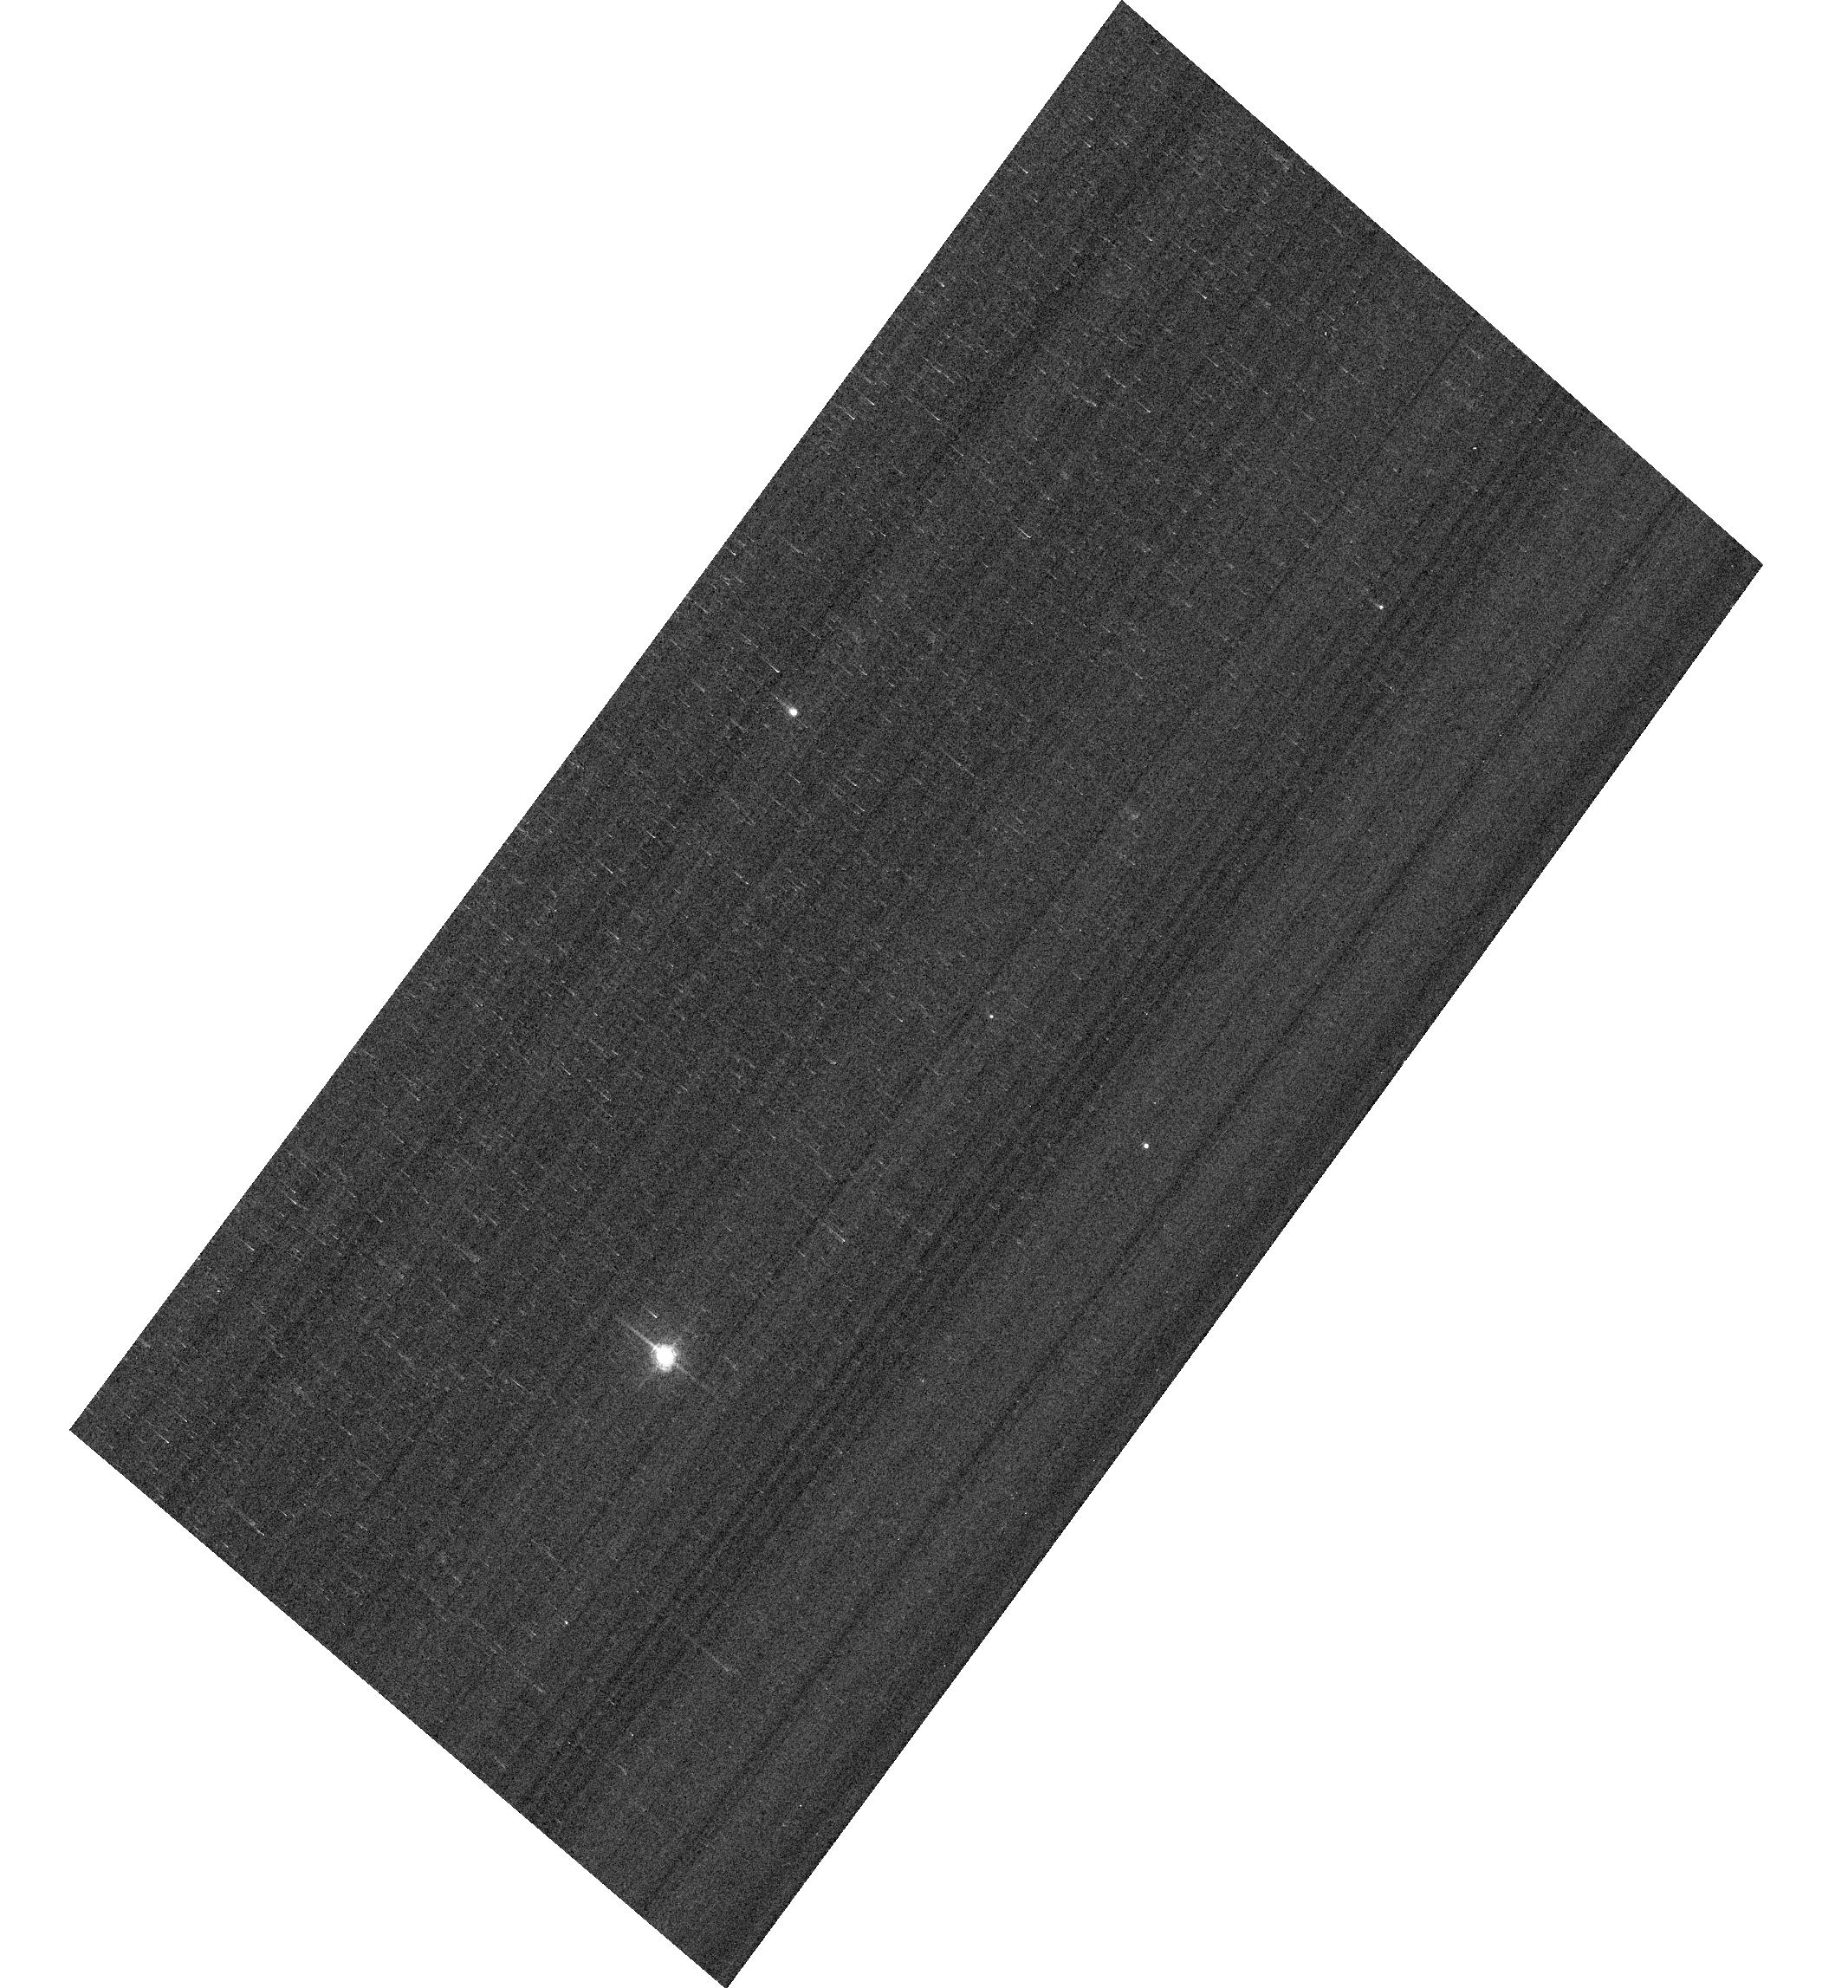
Target: KF08T3. Instrument: ACS/WFC. Filter: F658N. Exposure: 2 min. Observation ID: hst_14863_05_acs_wfc_f658n_jdd705

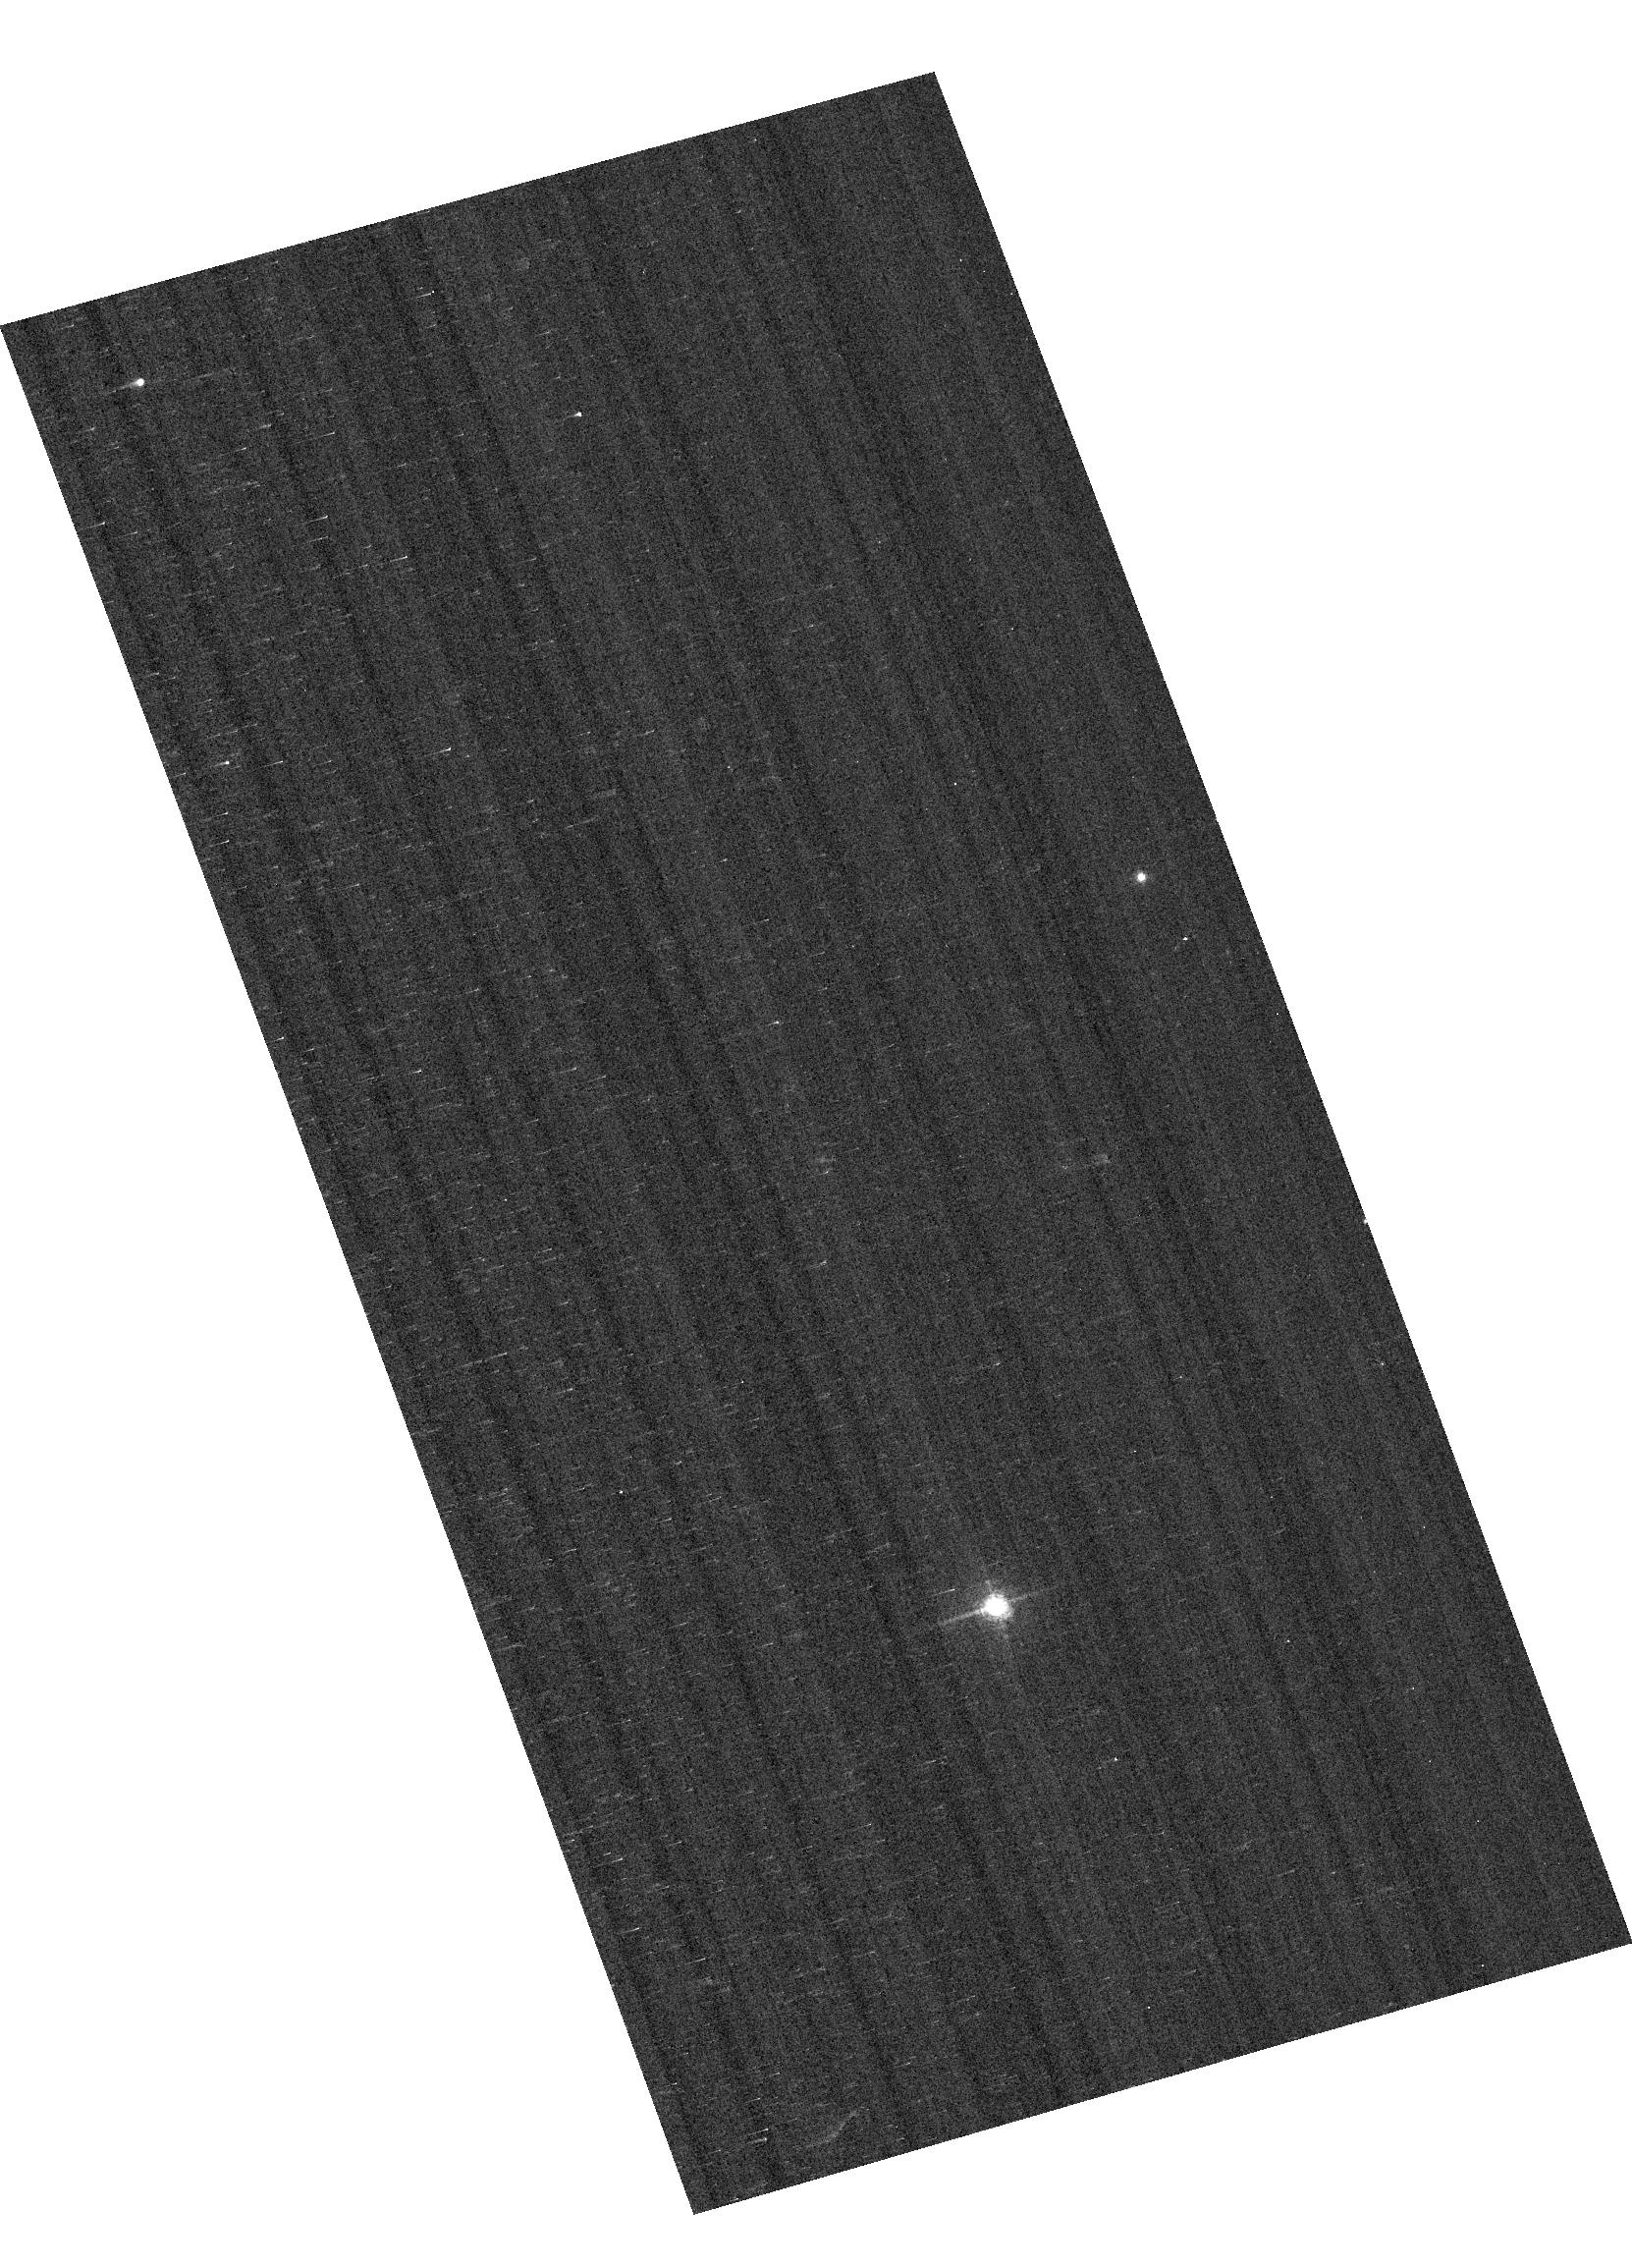
Target: KF08T3. Instrument: ACS/WFC. Filter: F658N. Exposure: 2 min. Observation ID: hst_14863_04_acs_wfc_f658n_jdd704

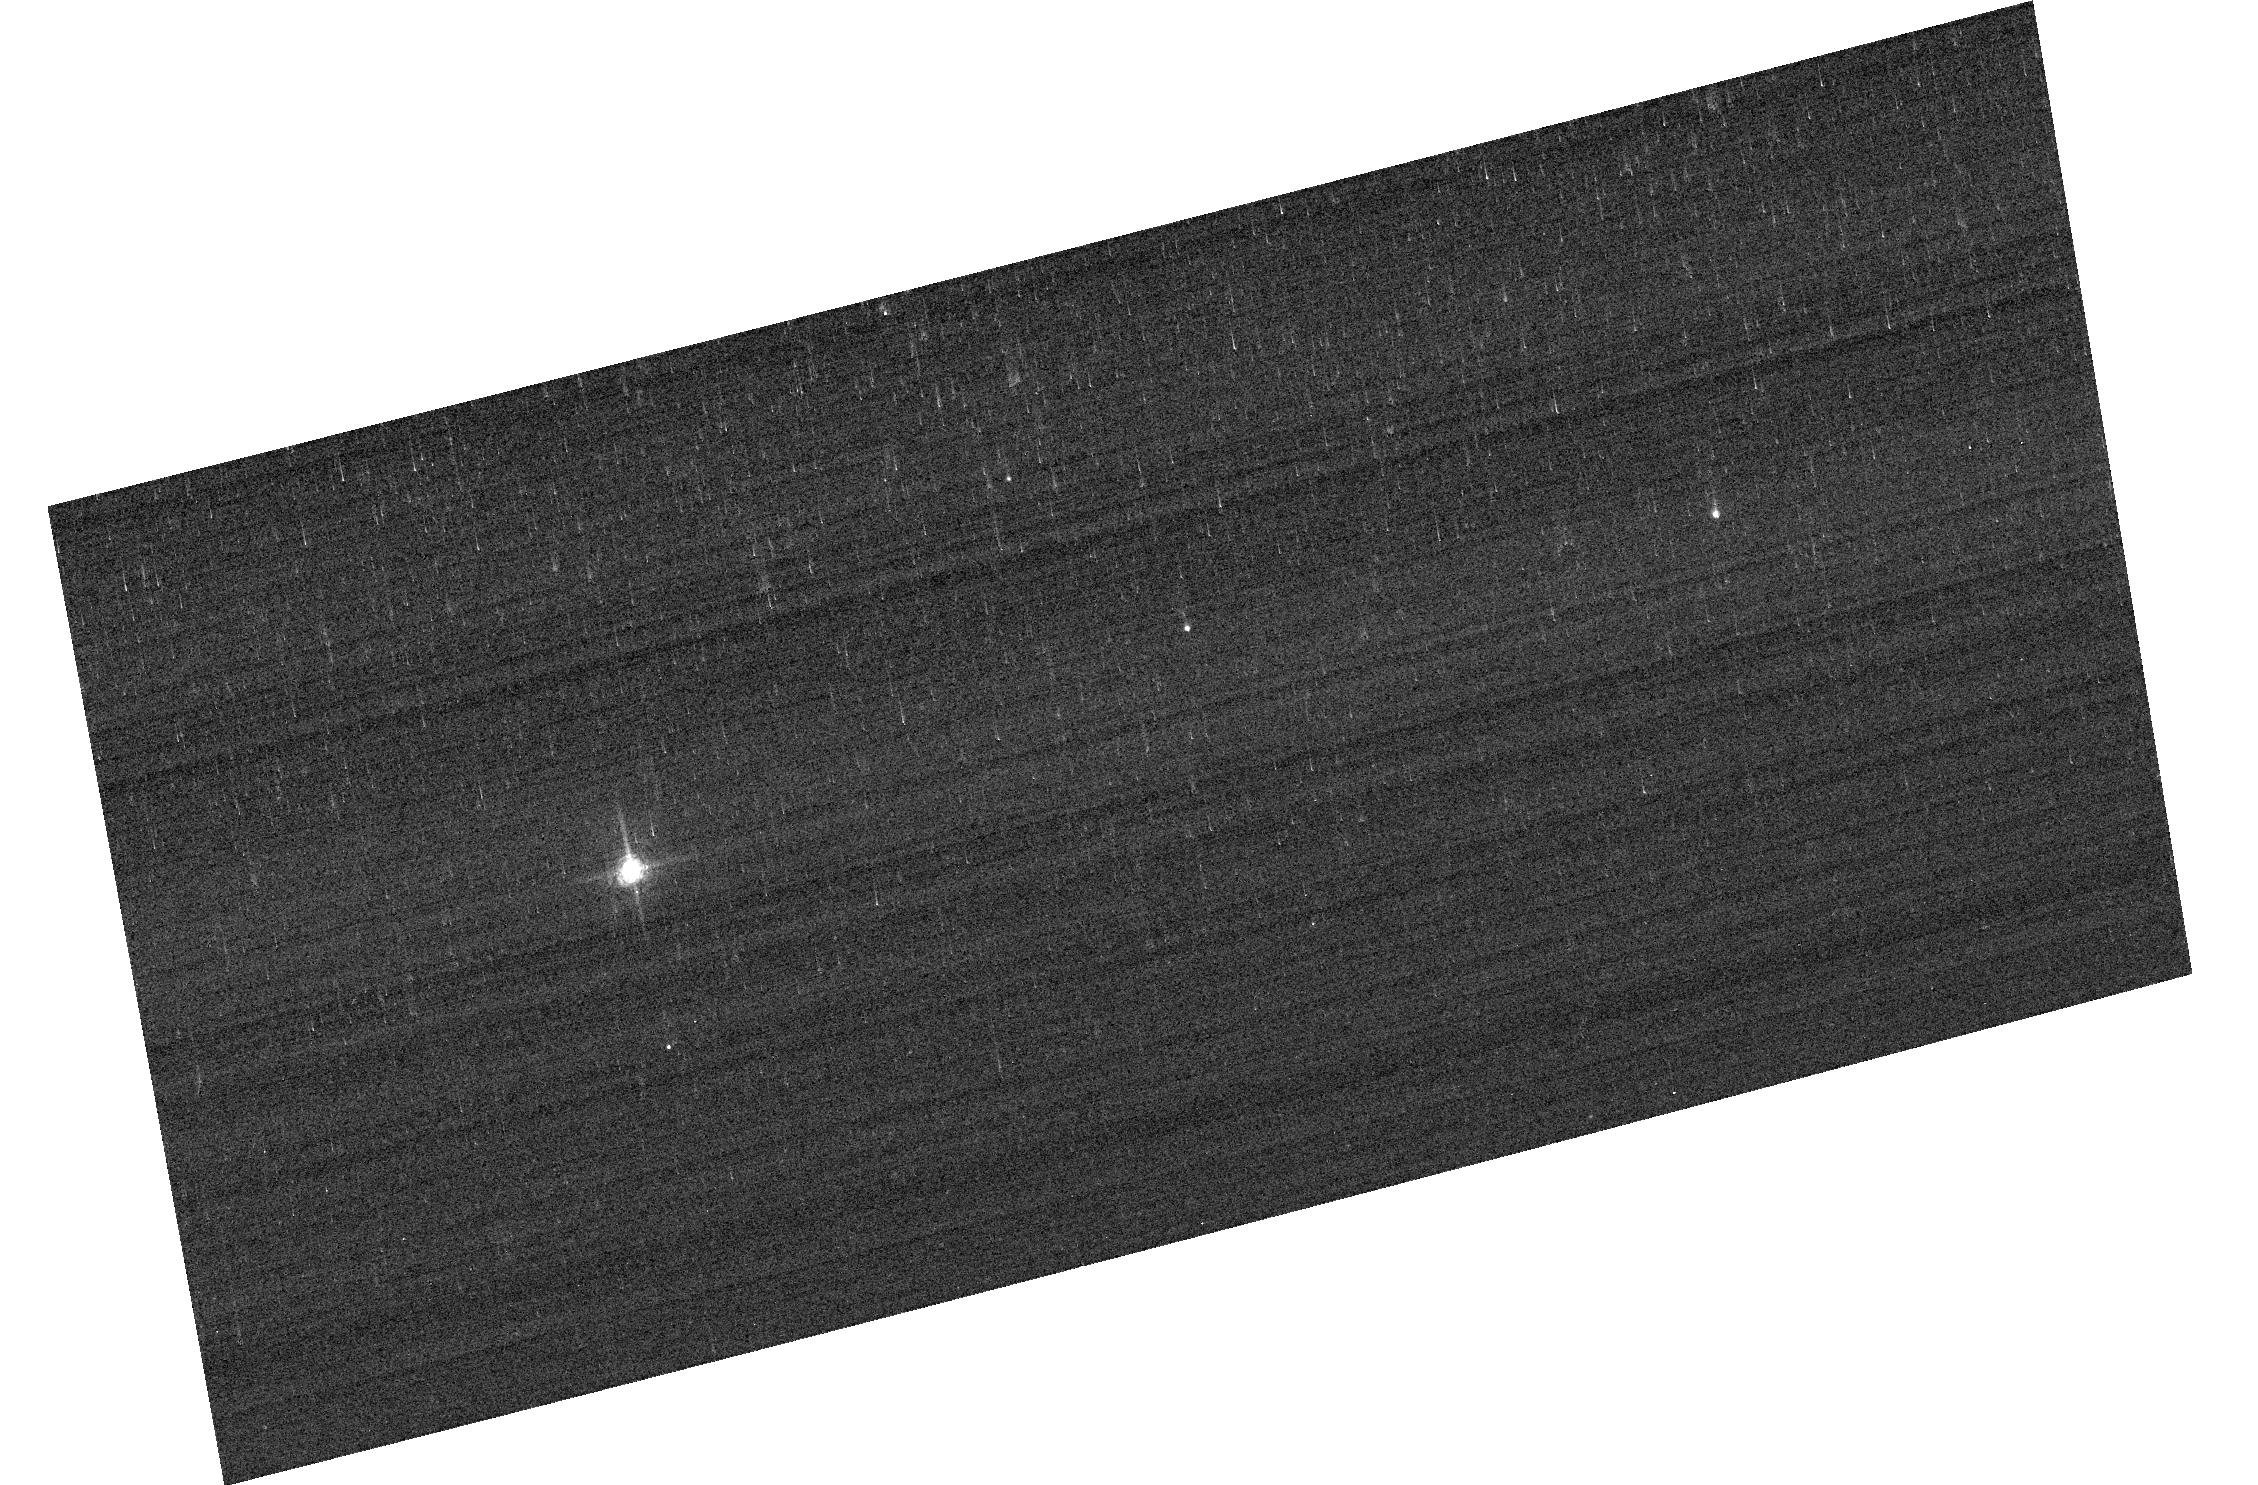
Target: KF08T3. Instrument: ACS/WFC. Filter: F658N. Exposure: 2 min. Observation ID: hst_14863_06_acs_wfc_f658n_jdd706

ACS photometric calibration (PI: Bohlin, Ralph C.)

Purposes: -------- a) Monitor the ACSW CCD change in sensitivity over time with visits to the 3 primary WD standard stars, GD71, GD153, and G191B2B. Verify and refine the WFC photometric calibrations and repeatability measure. Single bright stars with photon statistical noise of ~0.2% are a more precise and straightforward approach than trying to use the multitude of stars in 47 Tuc to monitor the changing sensitivity. This part of the program has executed annually since Cycle 19. (3 ACS orbits) b) Establish a new K type standard star to bolster the study of inflight bandpass shifts. Currently, most of the weight on the measurement of the ACS filter bandpass shifts is on the one lone K star KF06T2. To make a good standard with the required sub-percent precision requires at least 3 observations. Because STIS spectra are reference SEDs for the ACS flux calibration, the new standard requires 3 STIS orbits plus 3 ACS orbits with the usual selection of the most important broadband filters. Three observations are required because the instrumental repeatability ranges up to a scatter of ~1%, as illustrated for F435W in the Figure. There are four CALSPEC K stars with NICMOS heritage SEDs. Of the 3 without a STIS SED extension, KF08T3 differs from KF06T2 by the most in V and in spectral type. (6 orbits) Description: To achieve our 1% photometry goal, a repeated annual program is required to maintain the correction precision at sub-percent levels for the combined effects of CTE and photon sensitivity that both change over time. The ACS photometry for the bright standard stars in this program pushes the bright limit and has a 0.2-0.3% statistical photon error. This minimal investment in resources is required to characterize the most important WFC filters. The new K standard will verify and refine the published bandpass corrections for F435W and F814W, while providing a sounder basis for future bandpass corrections. Duplicate Data: The WD observation are repeats but are required to provide additional measures of sensitivity changes and to improve the precision of the sparse data set that is already available. Calibrations are time variable, which is not a duplication by definition, i.e. ACS rather than the stars can vary.